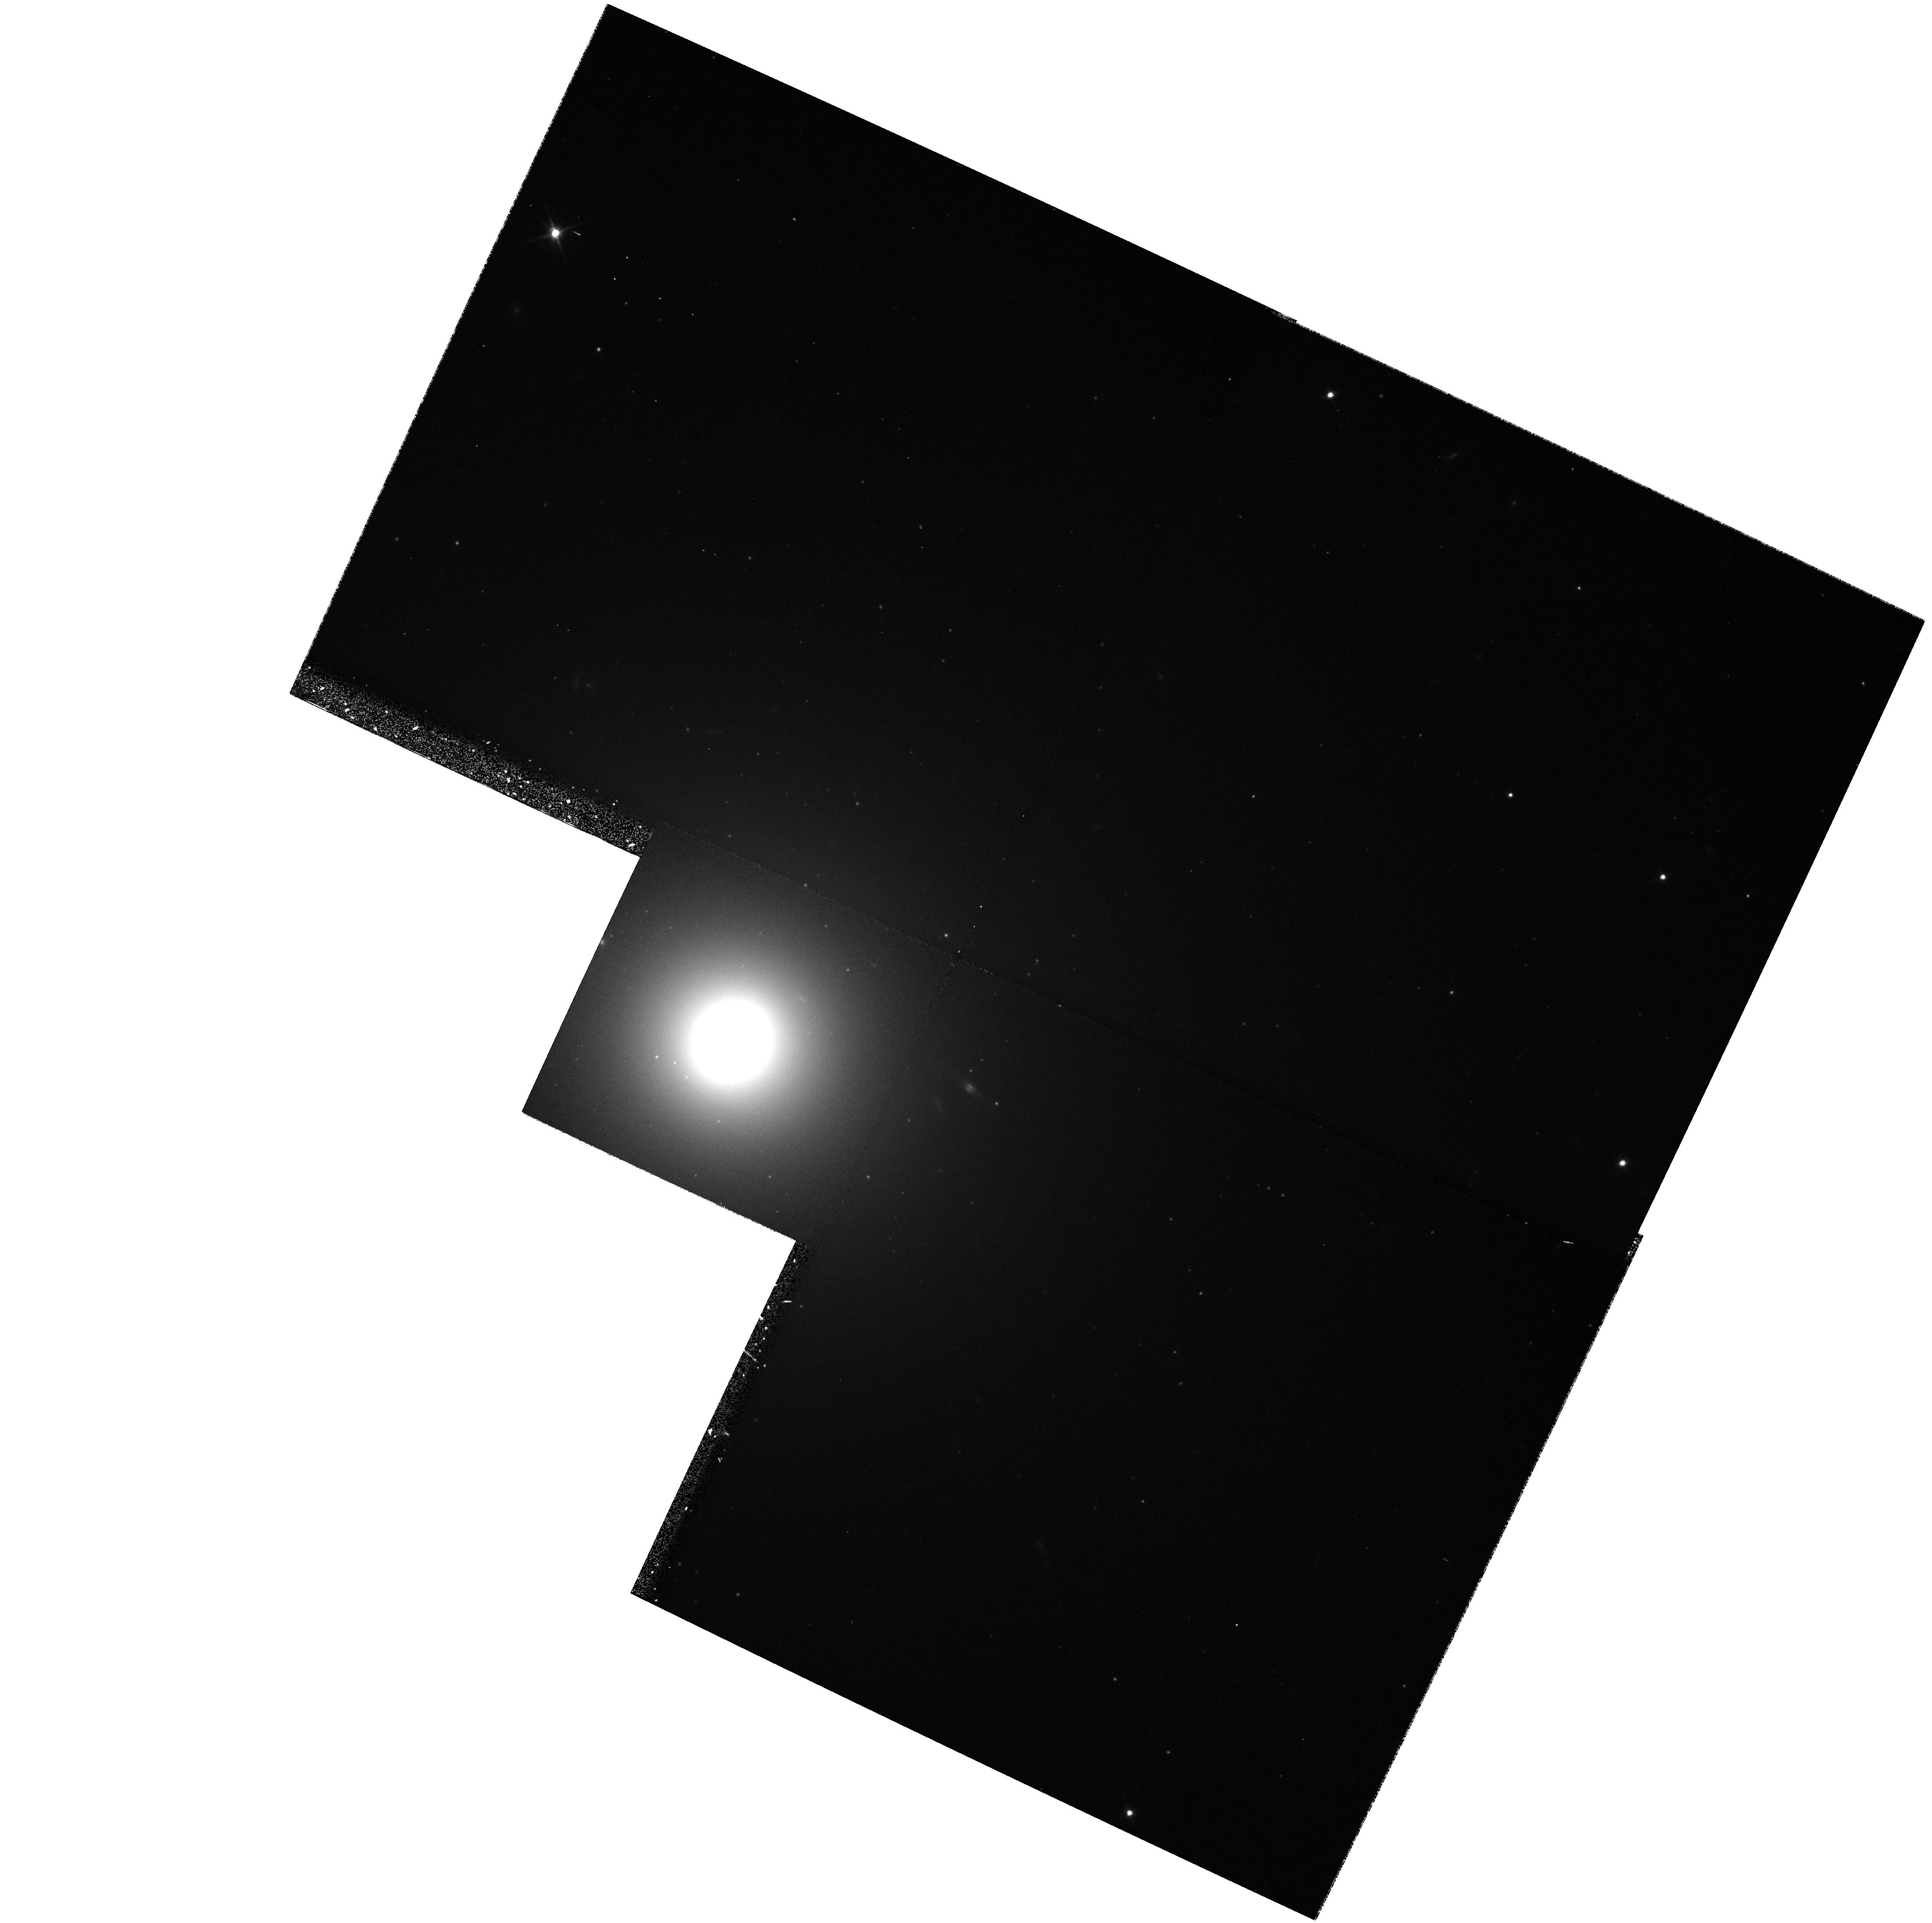
Target: NGC5812
Instrument: WFPC2/PC
Filter: F702W
Exposure: 17 min
Observation ID: hst_6357_1x_wfpc2_pc_f702w_u3cm1x

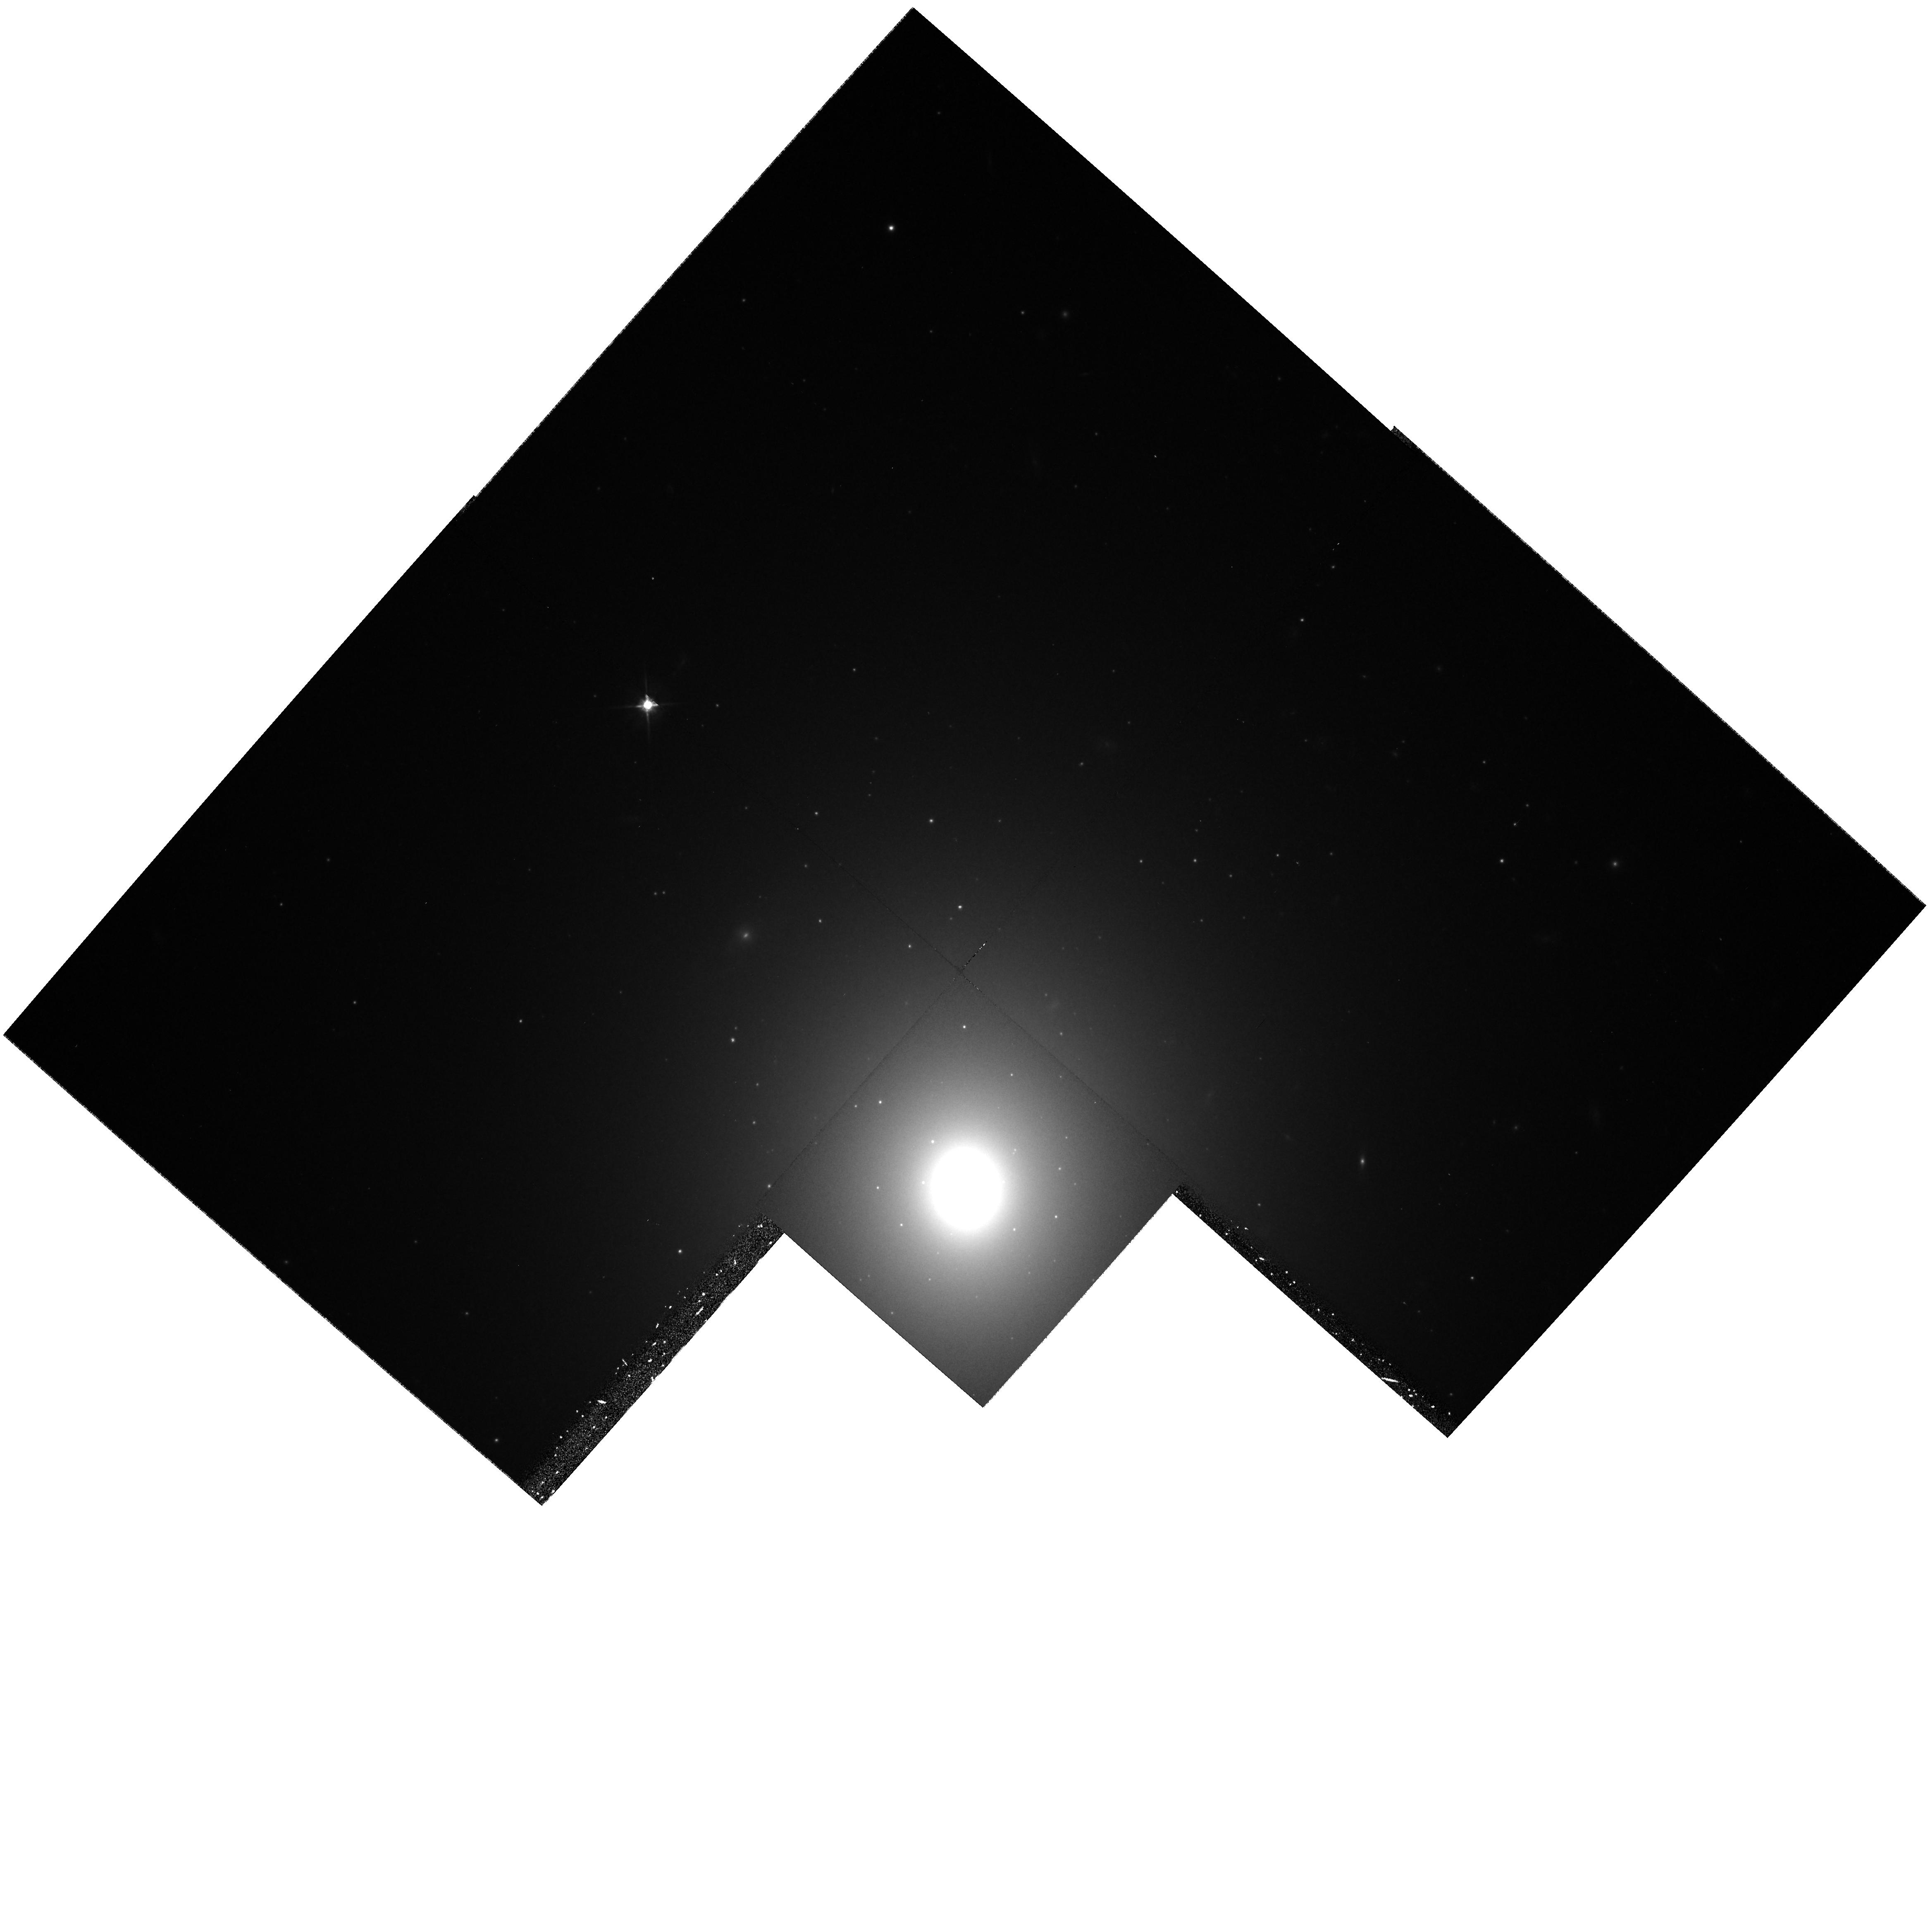
Target: NGC4494
Instrument: WFPC2/PC
Filter: F702W
Exposure: 17 min
Observation ID: hst_6357_66_wfpc2_pc_f702w_u3cm66

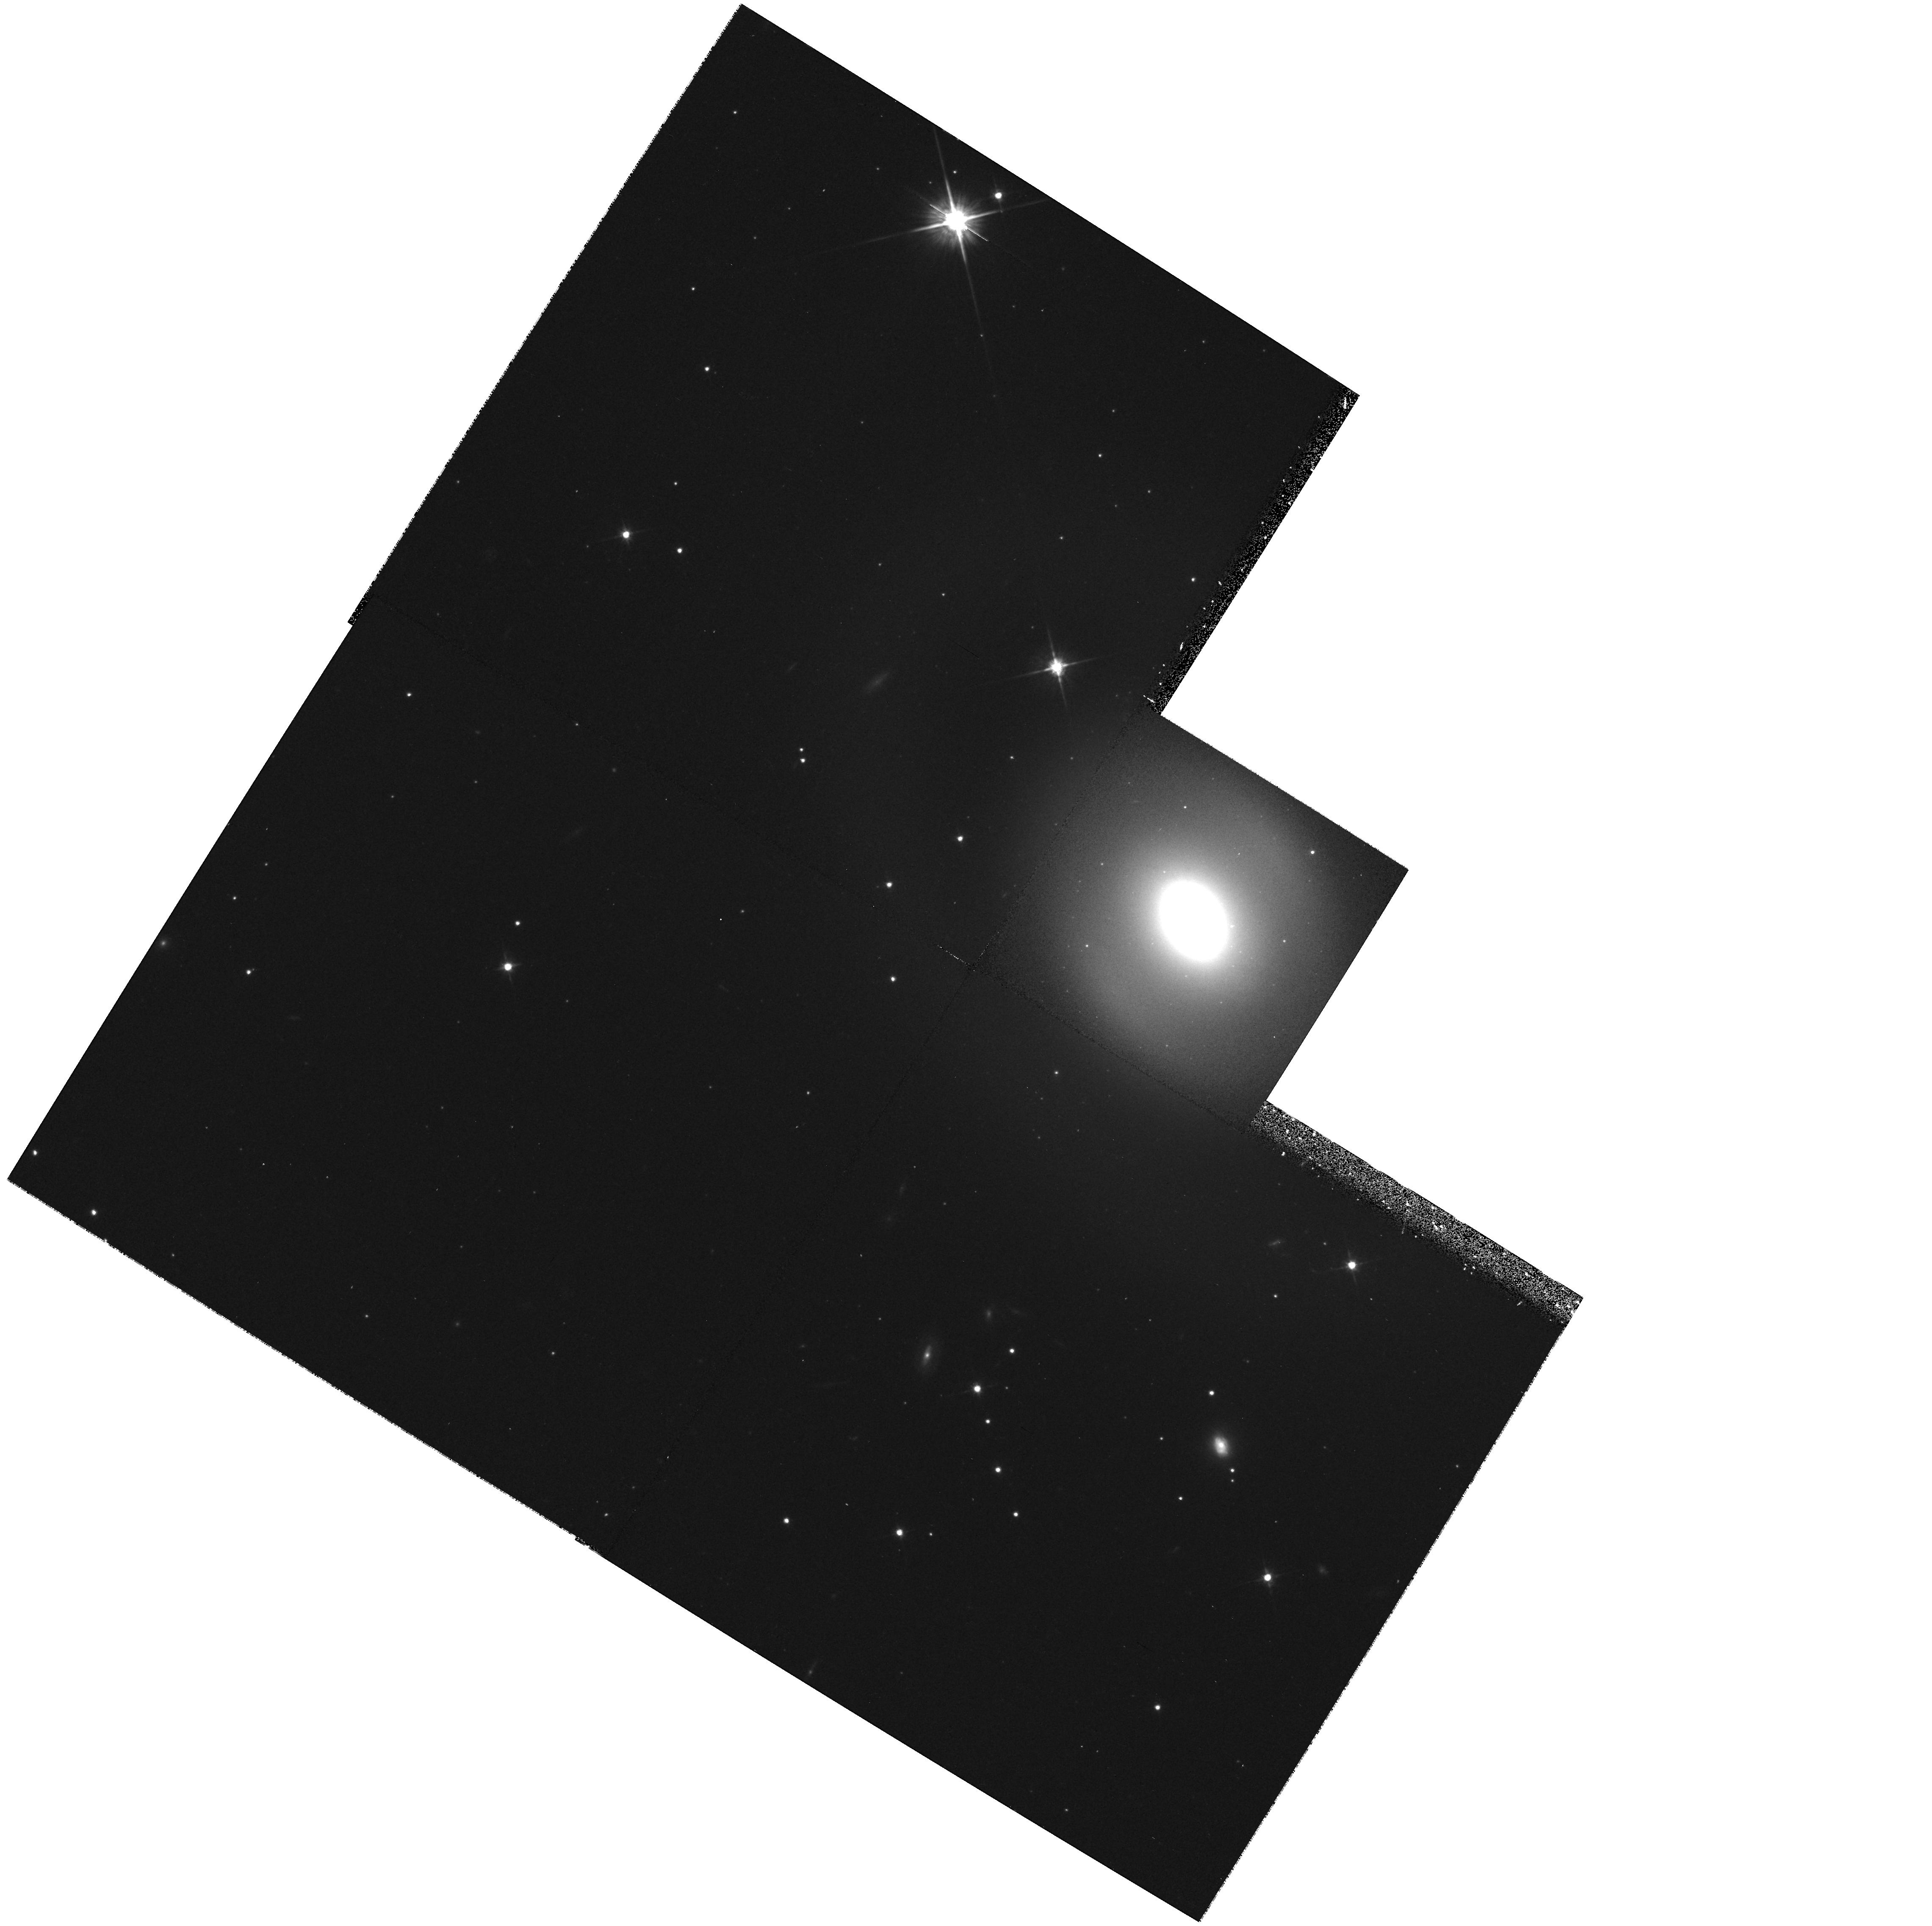
Target: ESO447-30
Instrument: WFPC2/PC
Filter: F702W
Exposure: 17 min
Observation ID: hst_6357_1s_wfpc2_pc_f702w_u3cm1s

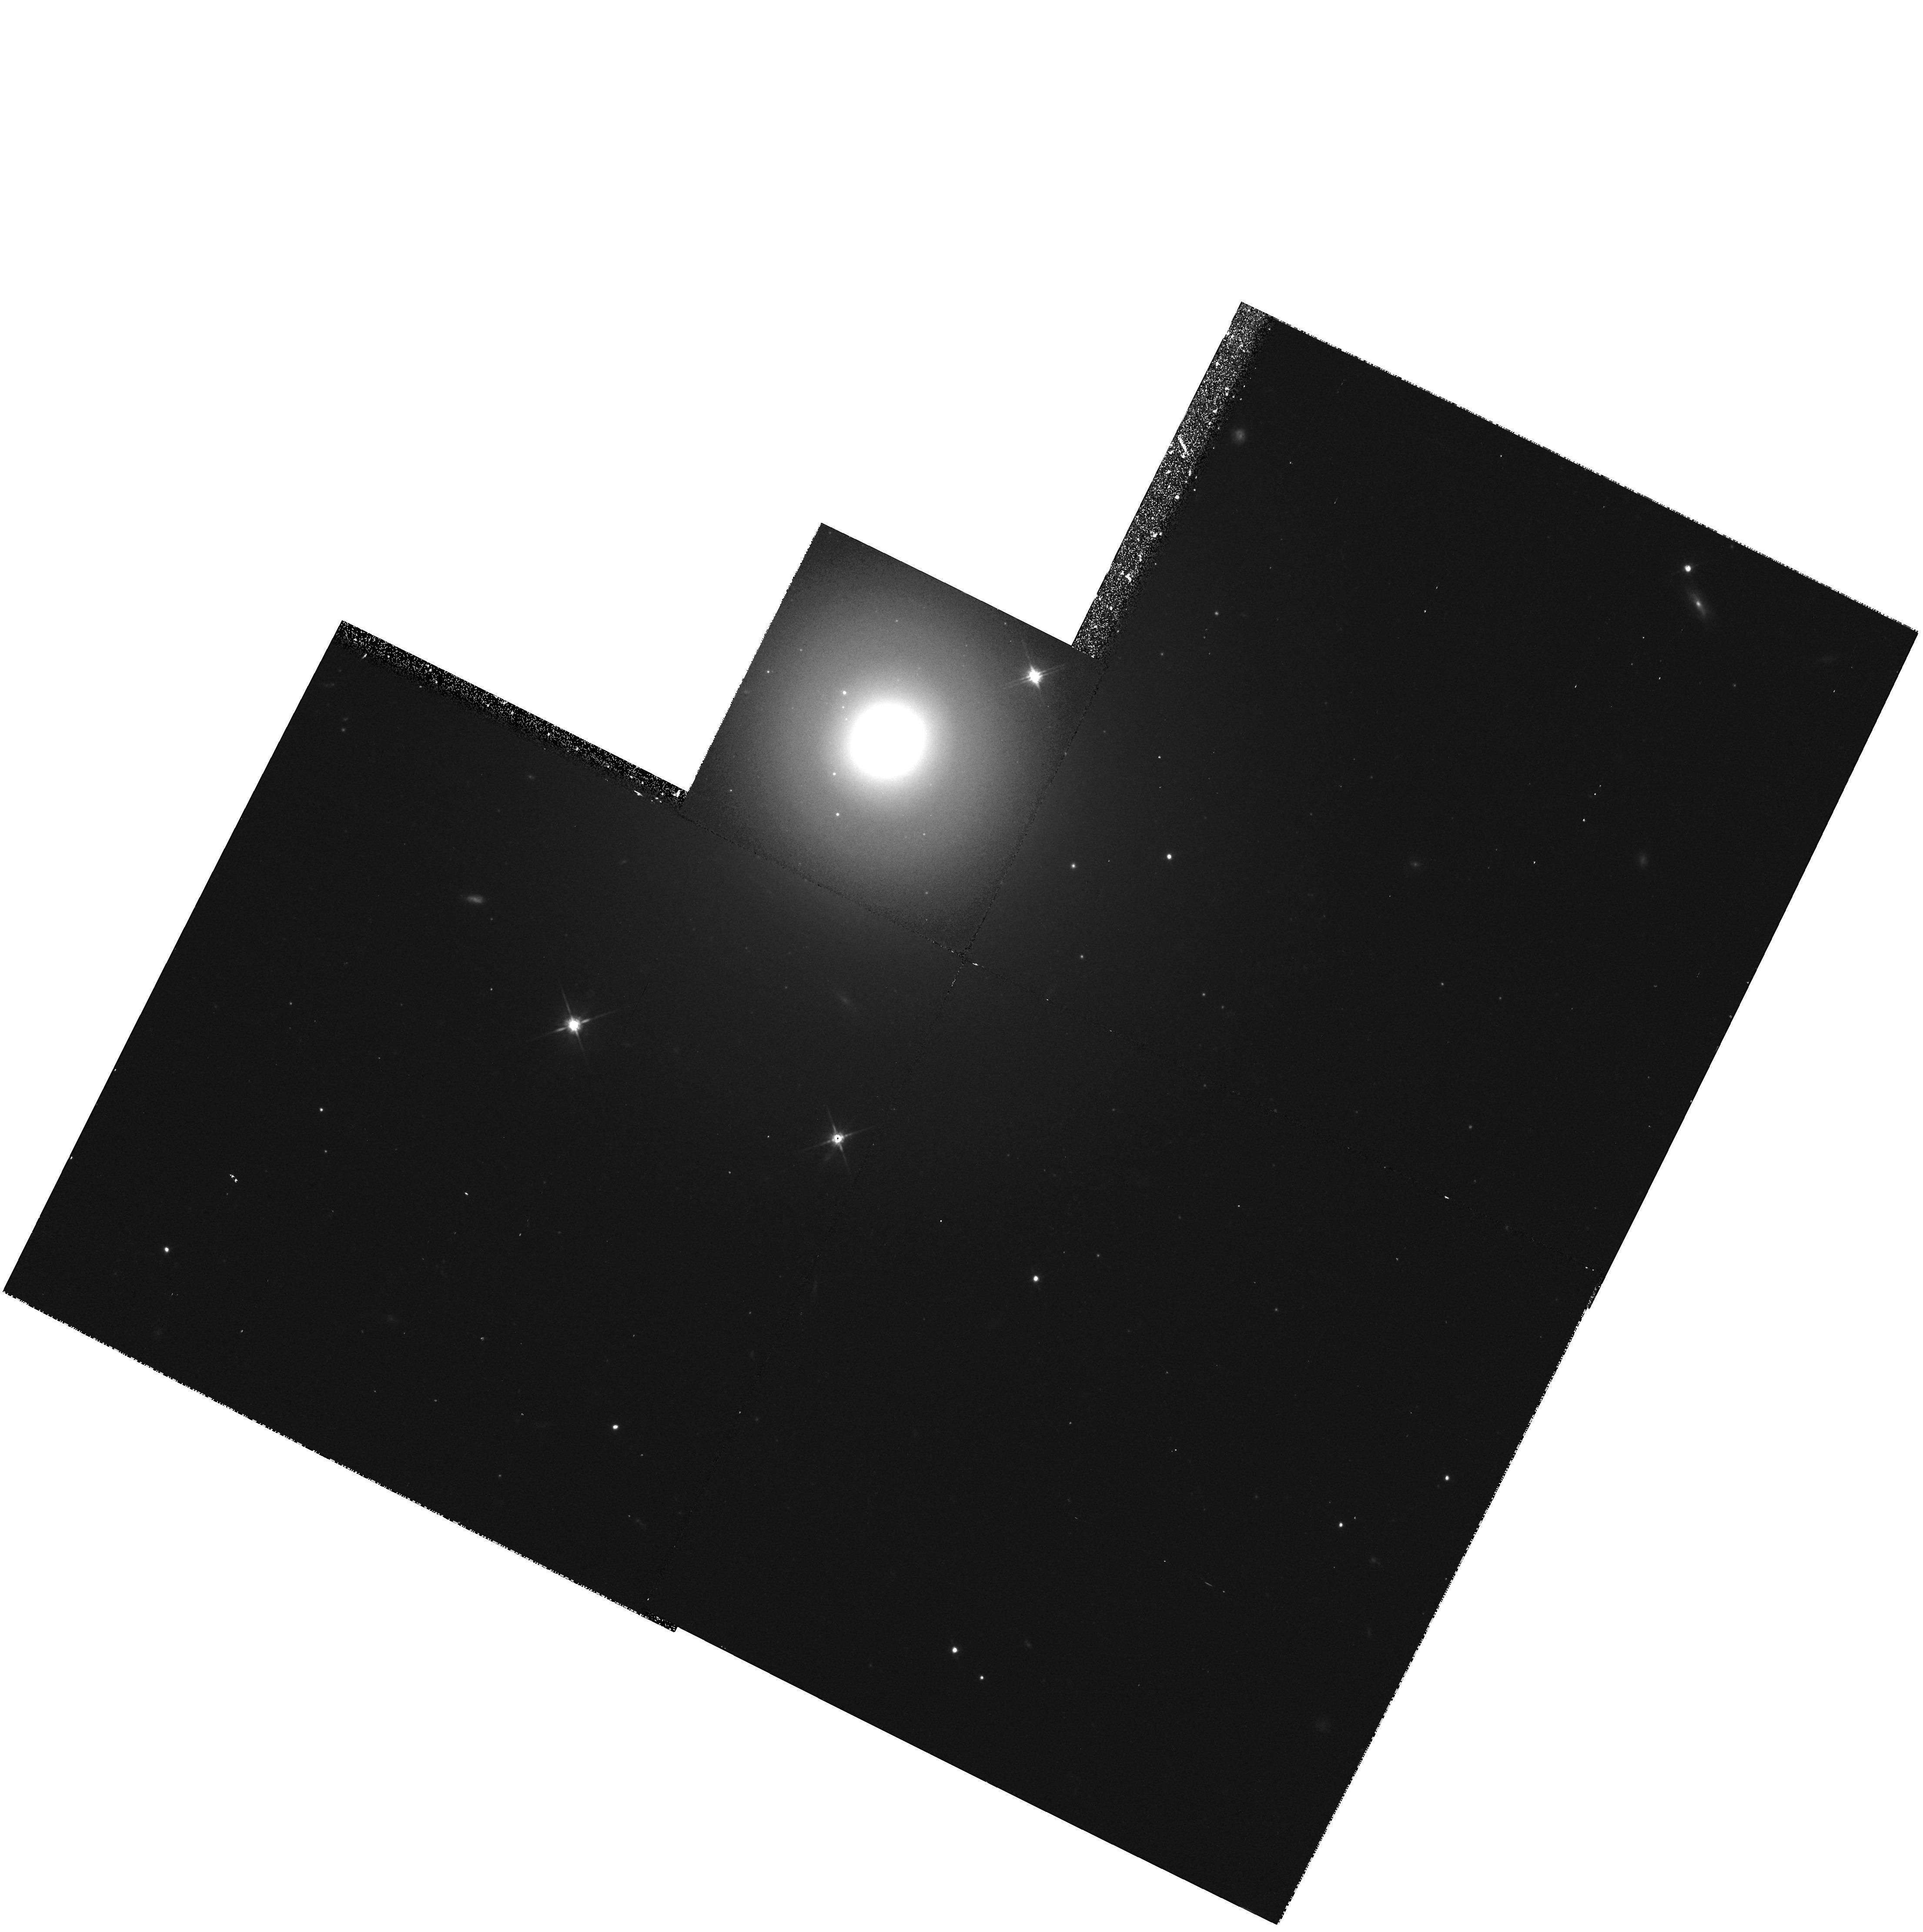
Target: NGC2902
Instrument: WFPC2/PC
Filter: F702W
Exposure: 17 min
Observation ID: hst_6357_11_wfpc2_pc_f702w_u3cm11

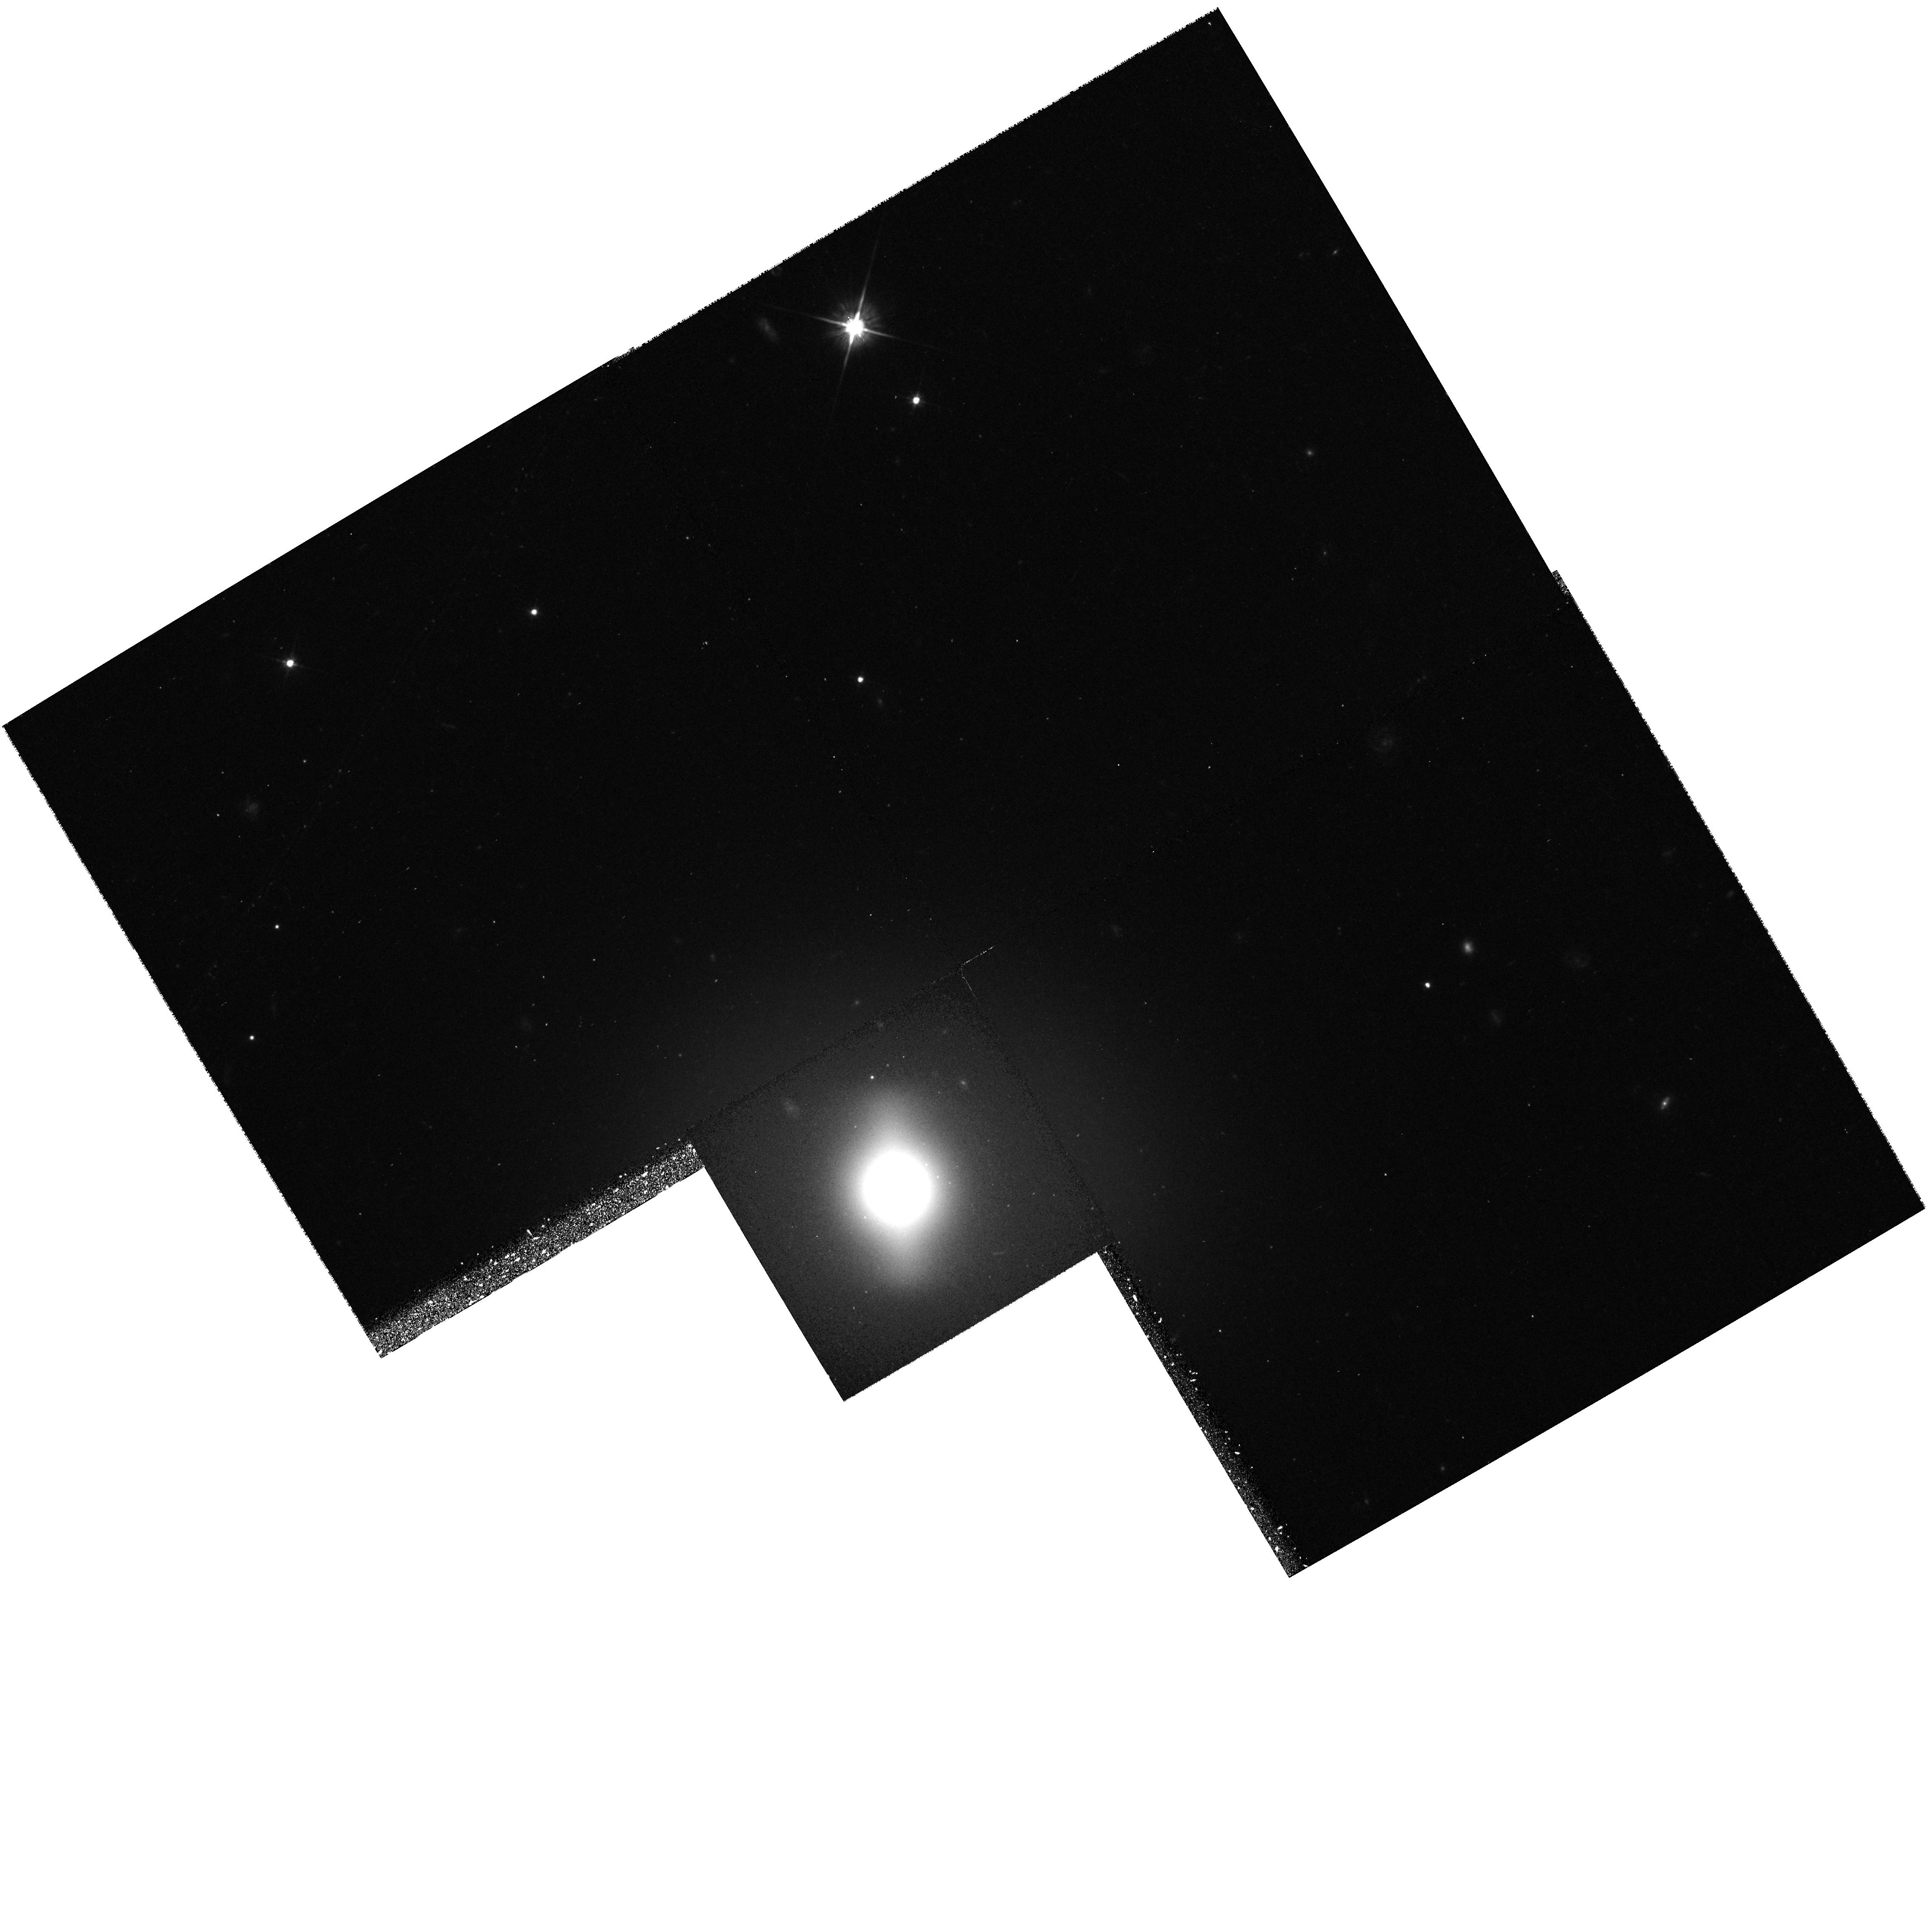
Target: NGC3266
Instrument: WFPC2/PC
Filter: F702W
Exposure: 17 min
Observation ID: hst_6357_20_wfpc2_pc_f702w_u3cm20

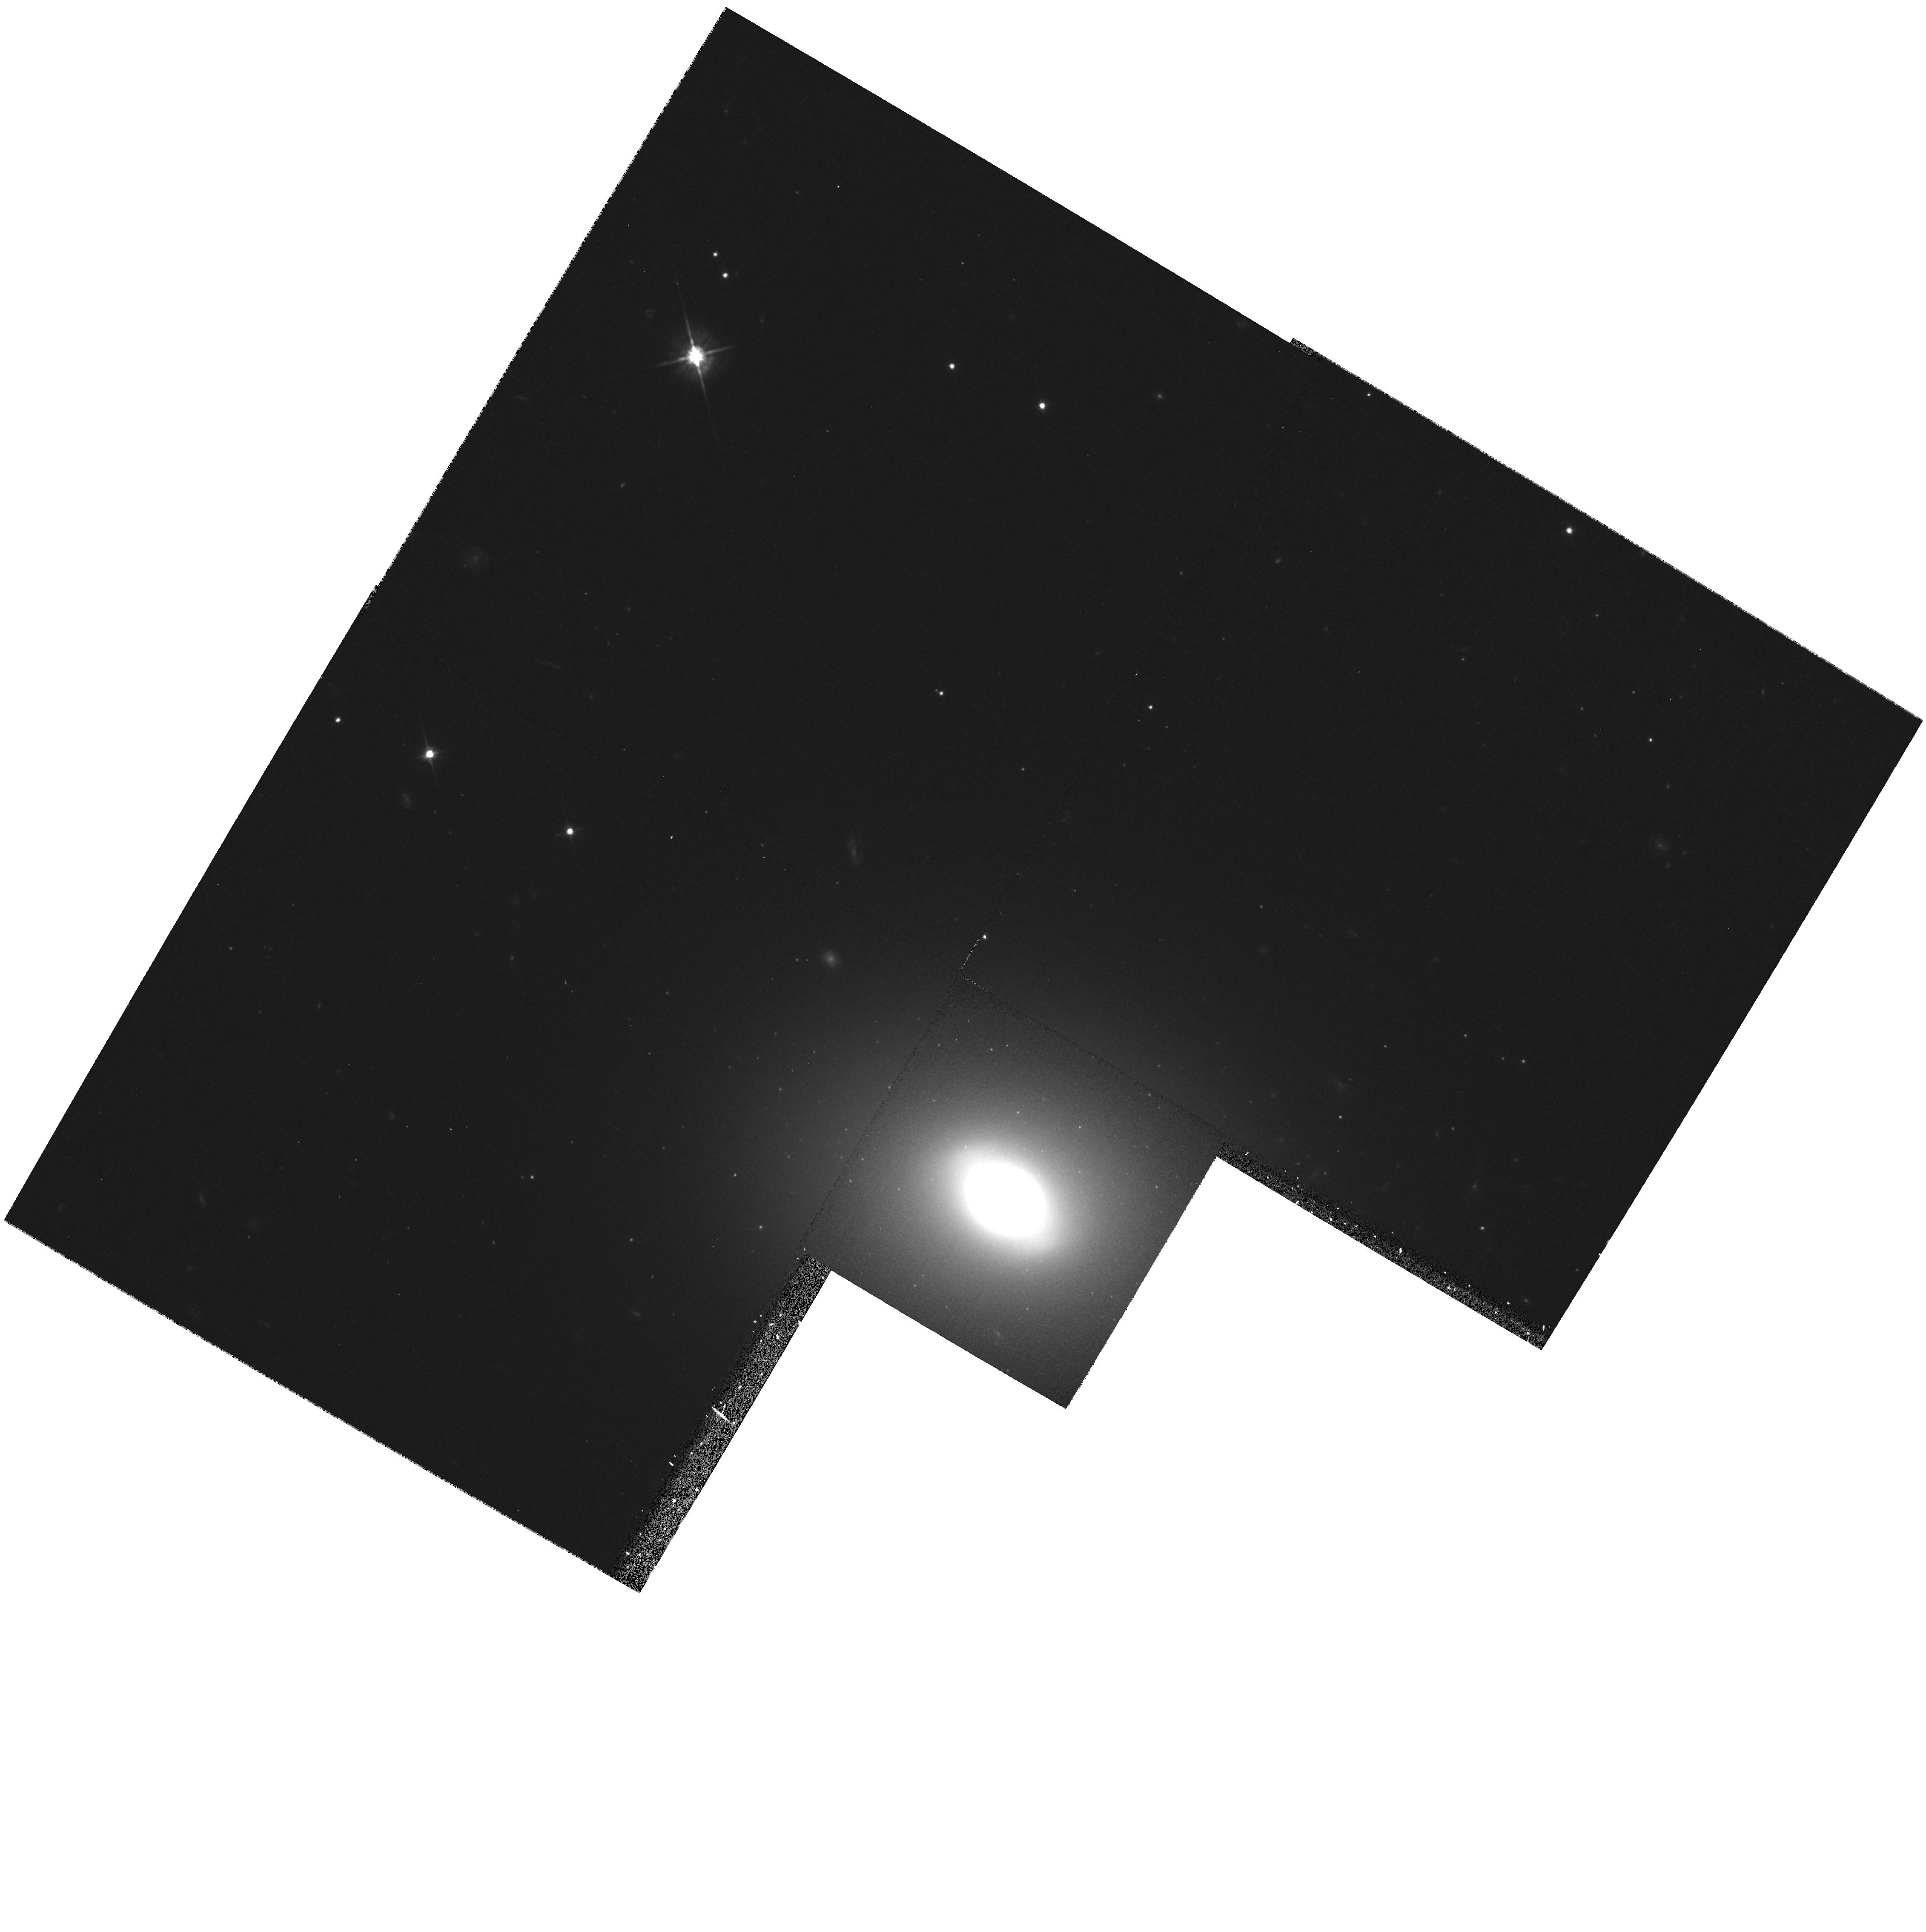
Target: NGC4648
Instrument: WFPC2/PC
Filter: F702W
Exposure: 17 min
Observation ID: hst_6357_77_wfpc2_pc_f702w_u3cm77

THE NUCLEAR MORPHOLOGY OF ELLIPTICAL GALAXIES (PI: Jaffe, Walter)

We will take PC snapshots of a large, complete sample of early-type galaxies (130 galaxies in total), with the object of examining the nuclear morphology. The survey will complement Illingworth's snapshot study of later Hubble types and provide a data base for the investigation of correlations of properties such as dust, metallicity, and colors with nuclear structure. Earlier work with the HST on the nuclear morphology of early-type galaxies has revealed that there is a clear dichotomy amongst these objects. They either have a shallow (but non-zero) surface brightness cusp, or their surface brightness continues to rise as a power-law all the way into the center, without the sign of a clear break-radius. The former we will denote as core-galaxies, while the latter will be called power-law galaxies. A number of the power-law galaxies were found to harbor small, bright, stellar disks in their nuclei. This large survey of early type galaxies will allow the investigation of the frequency of these nuclear disks. We will also investigate the relation between central cusp steepness and other parameters such as total magnitude, nuclear morphology and other galactic phenomena.